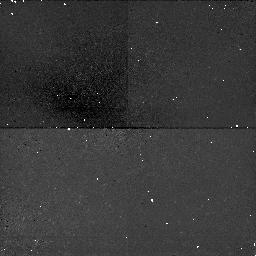
Target: NGC5194. Instrument: NICMOS/NIC1. Filter: F160W. Exposure: 47 min. Observation ID: n4r401060

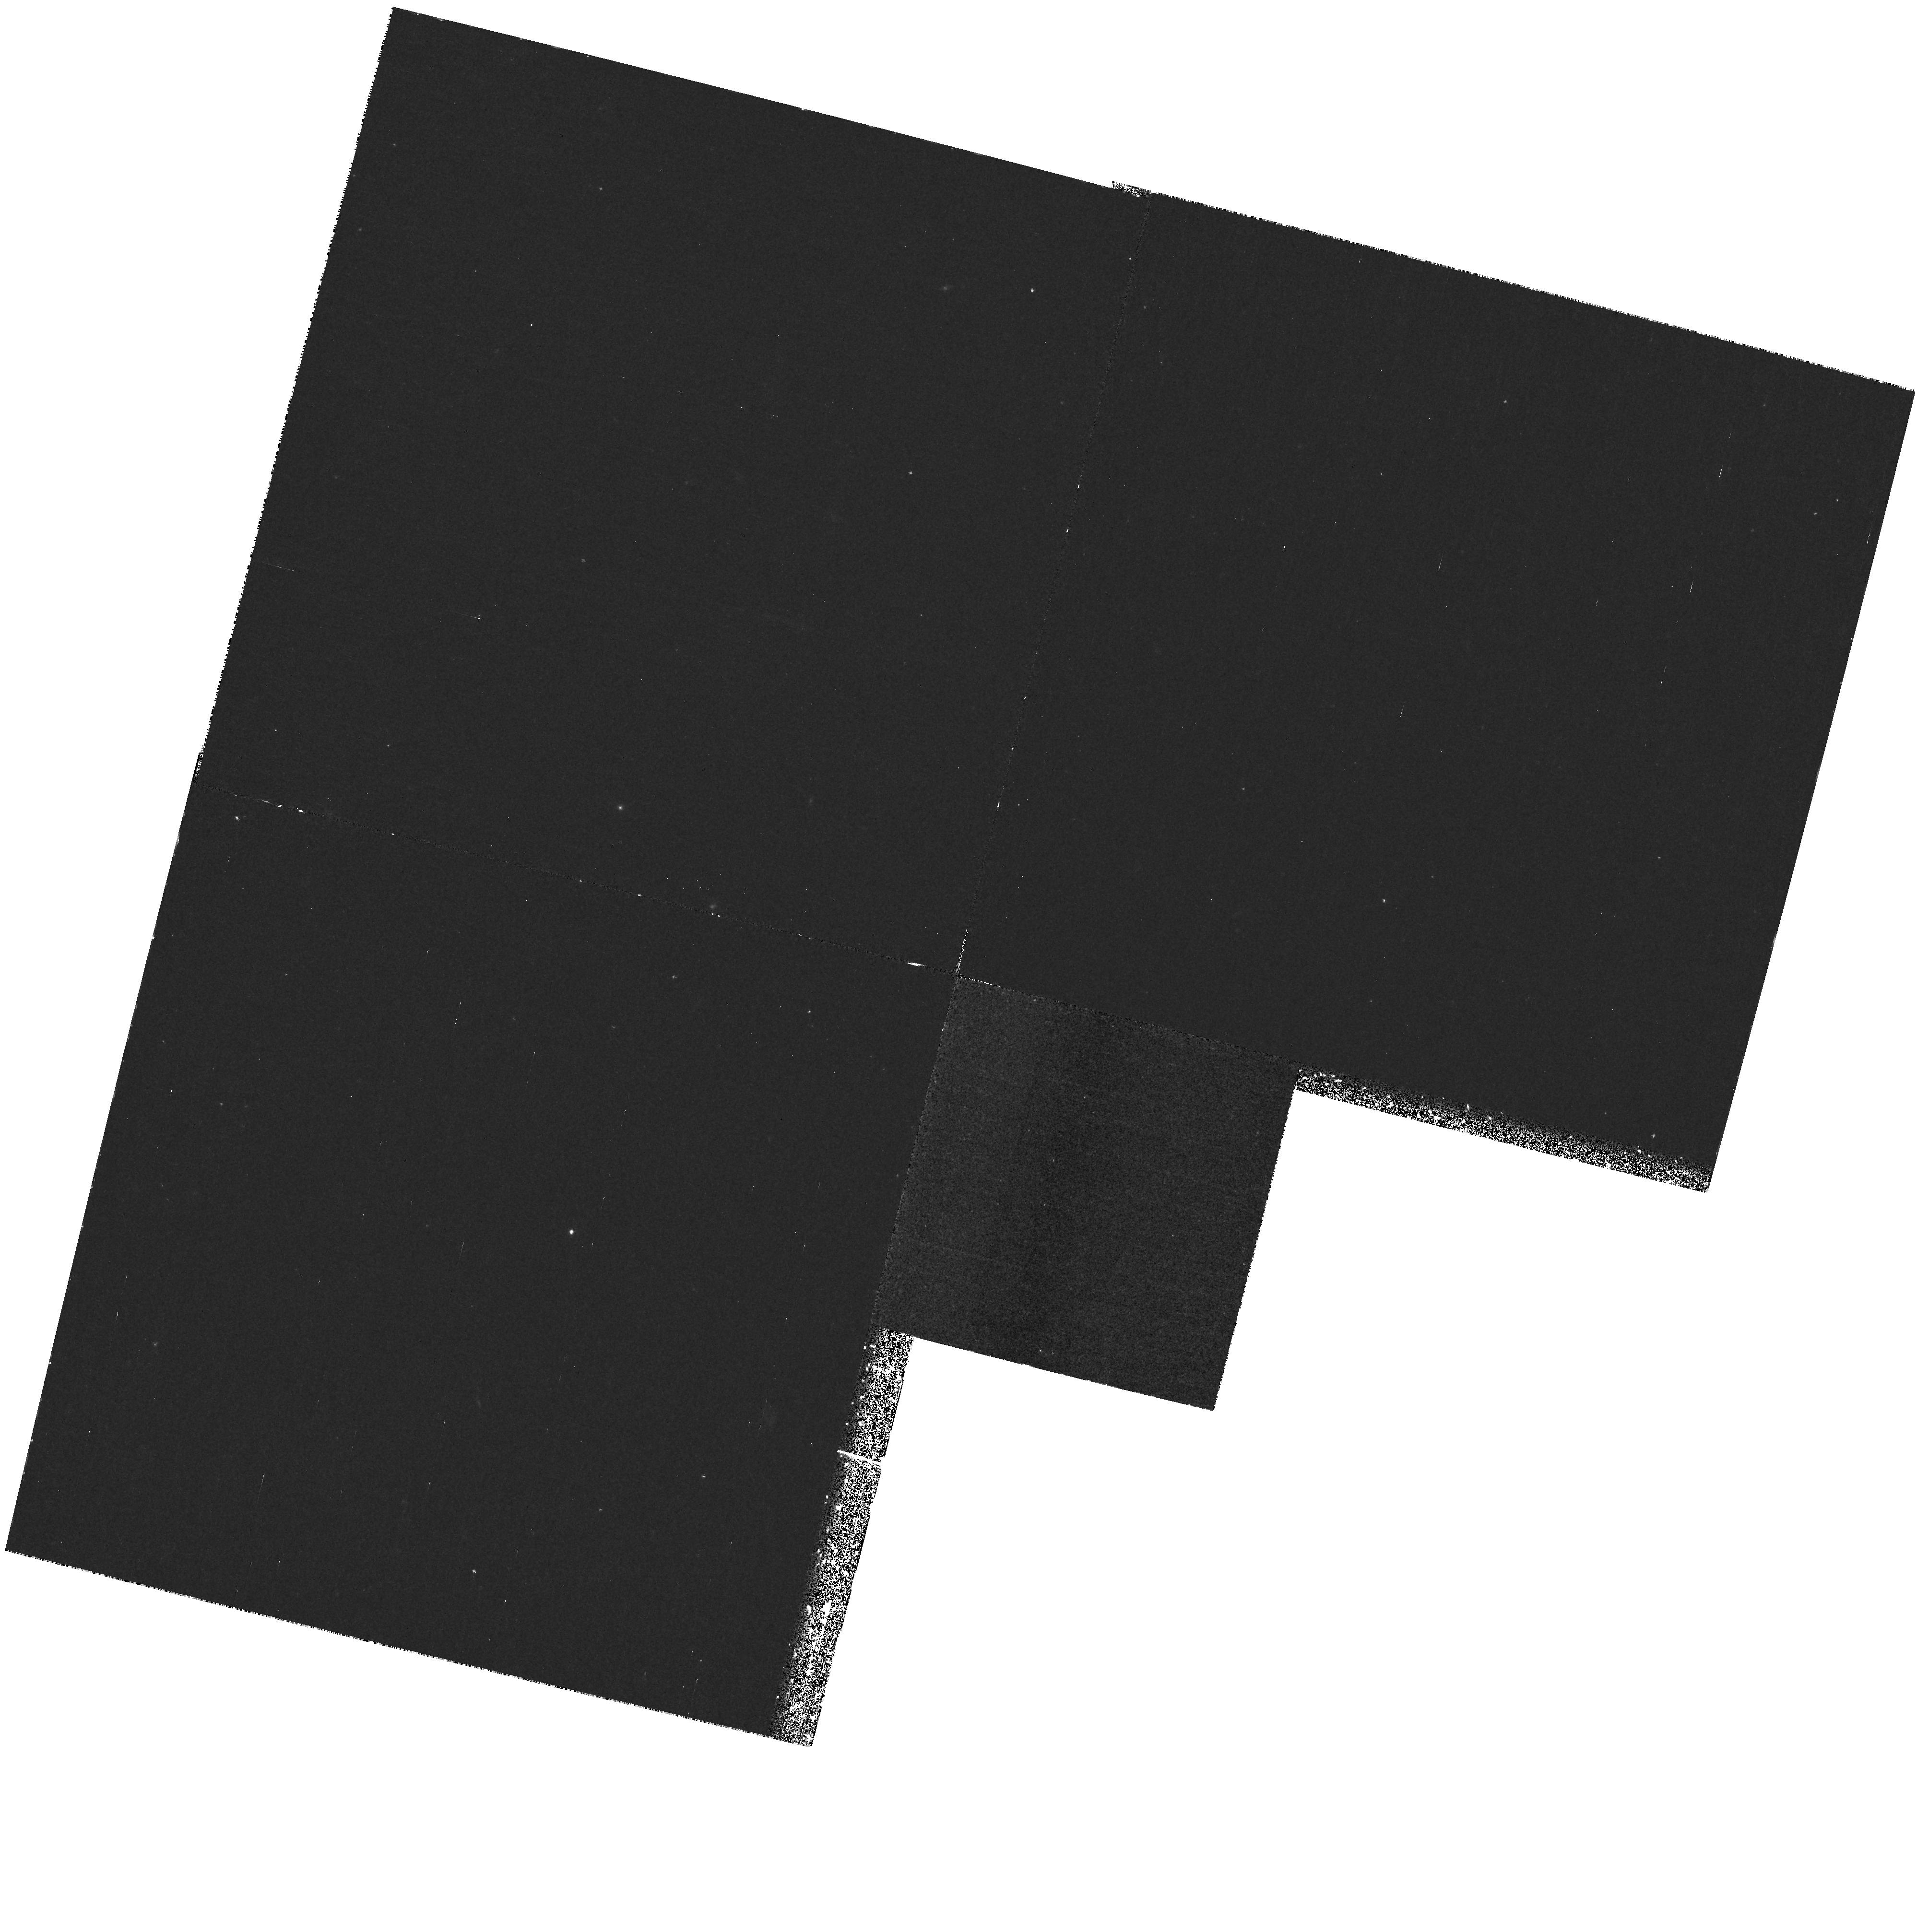
Target: NGC5194. Instrument: WFPC2/PC. Filter: F300W. Exposure: 1.2 h. Observation ID: hst_7574_01_wfpc2_pc_f300w_u4r401

SUB-ARCSECOND STRUCTURE IN {ACTIVE} GALACTIC NUCLEI (PI: Kaiser, Mary Elizabeth)

High spatial resolution spectroscopy will be obtained to investigate the gas and stellar kinematics of sub-arcsecond structure in the nuclear region of a Seyfert 2/ Liner galaxy NGC5194 (M51). This galaxy is known to possess [OIII] extended bright nuclear knots. The gas dynamics of these bright nuclear knots will be probed via the [OII]/[OIII] ratio to determine the ionization parameter for these nuclear knots. The [SII] lines and H-beta will evaluate the electron density. Futher indicators of the gas dynamics, [OII], [NeIII, [NII], and H-alpha will also be obtained. The nuclear stellar population will be characterized in the region of 3000 - 5500A. In addition, the nuclear mass of the galaxy will be probed using the Ca II triplet as an indicator of the stellar dynamics.